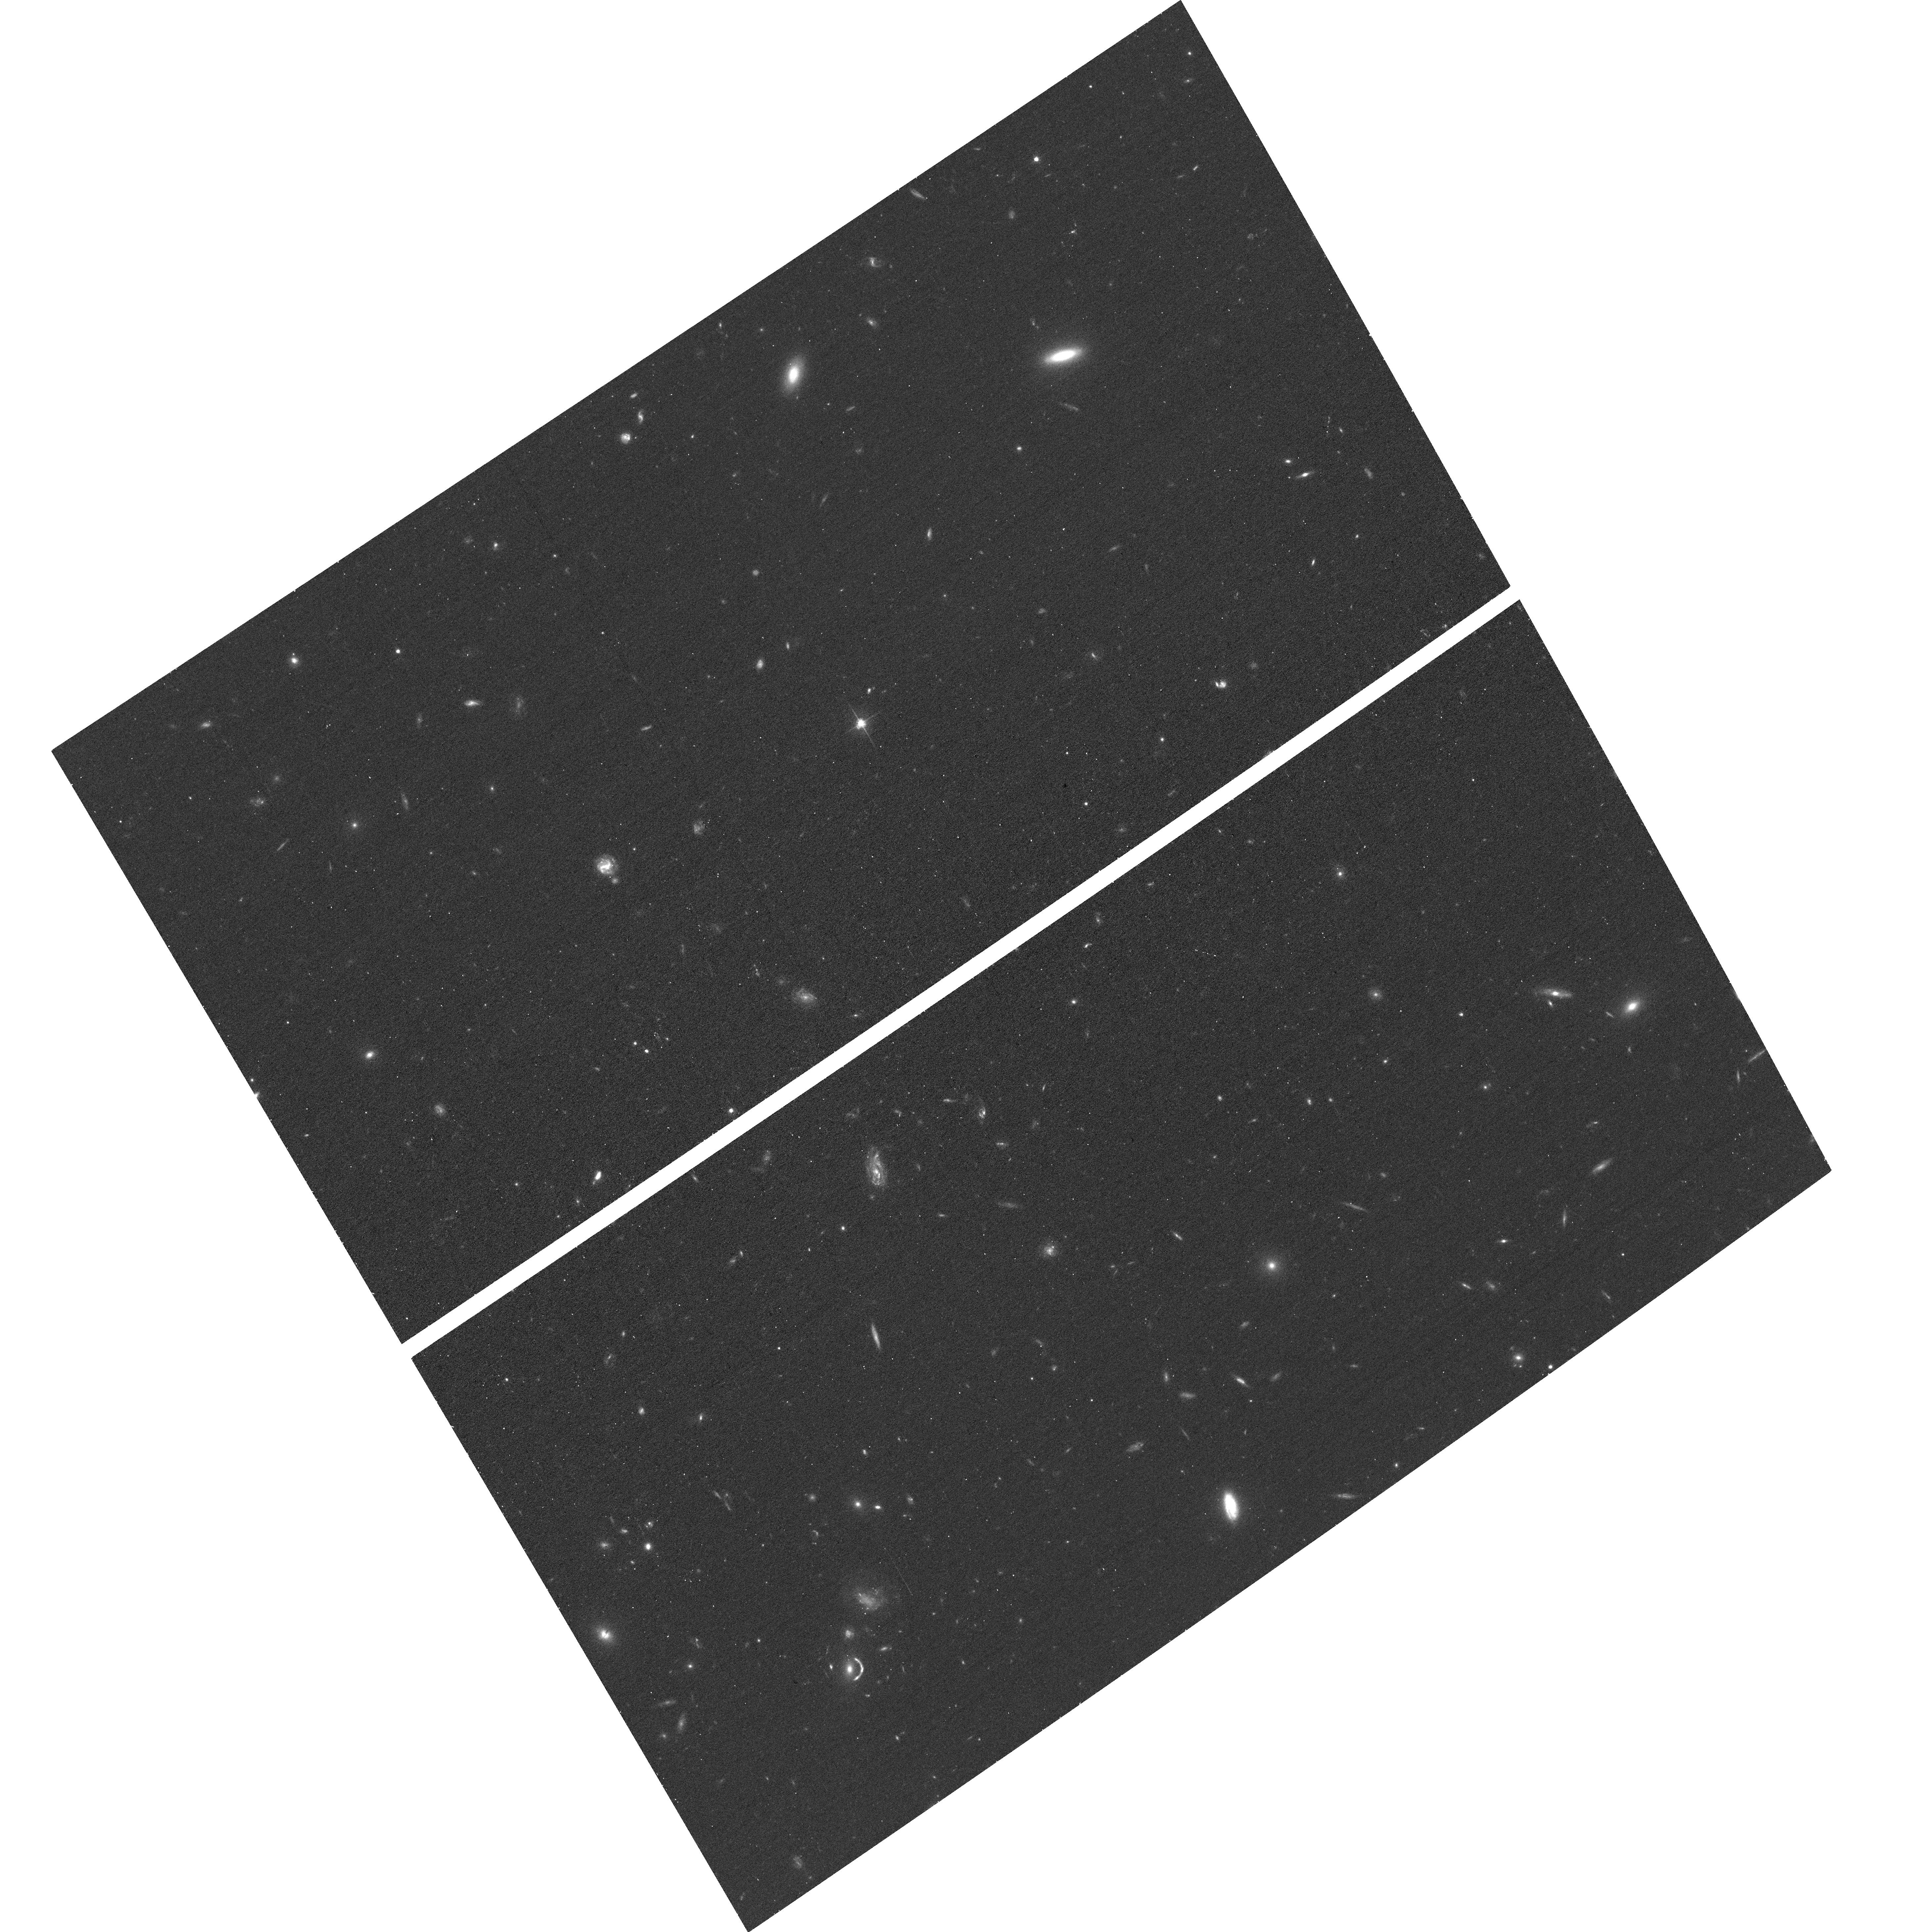
Target: DESJ0337-3152. Instrument: ACS/WFC. Filter: F606W. Exposure: 11 min. Observation ID: hst_17307_28_acs_wfc_f606w_jf5428

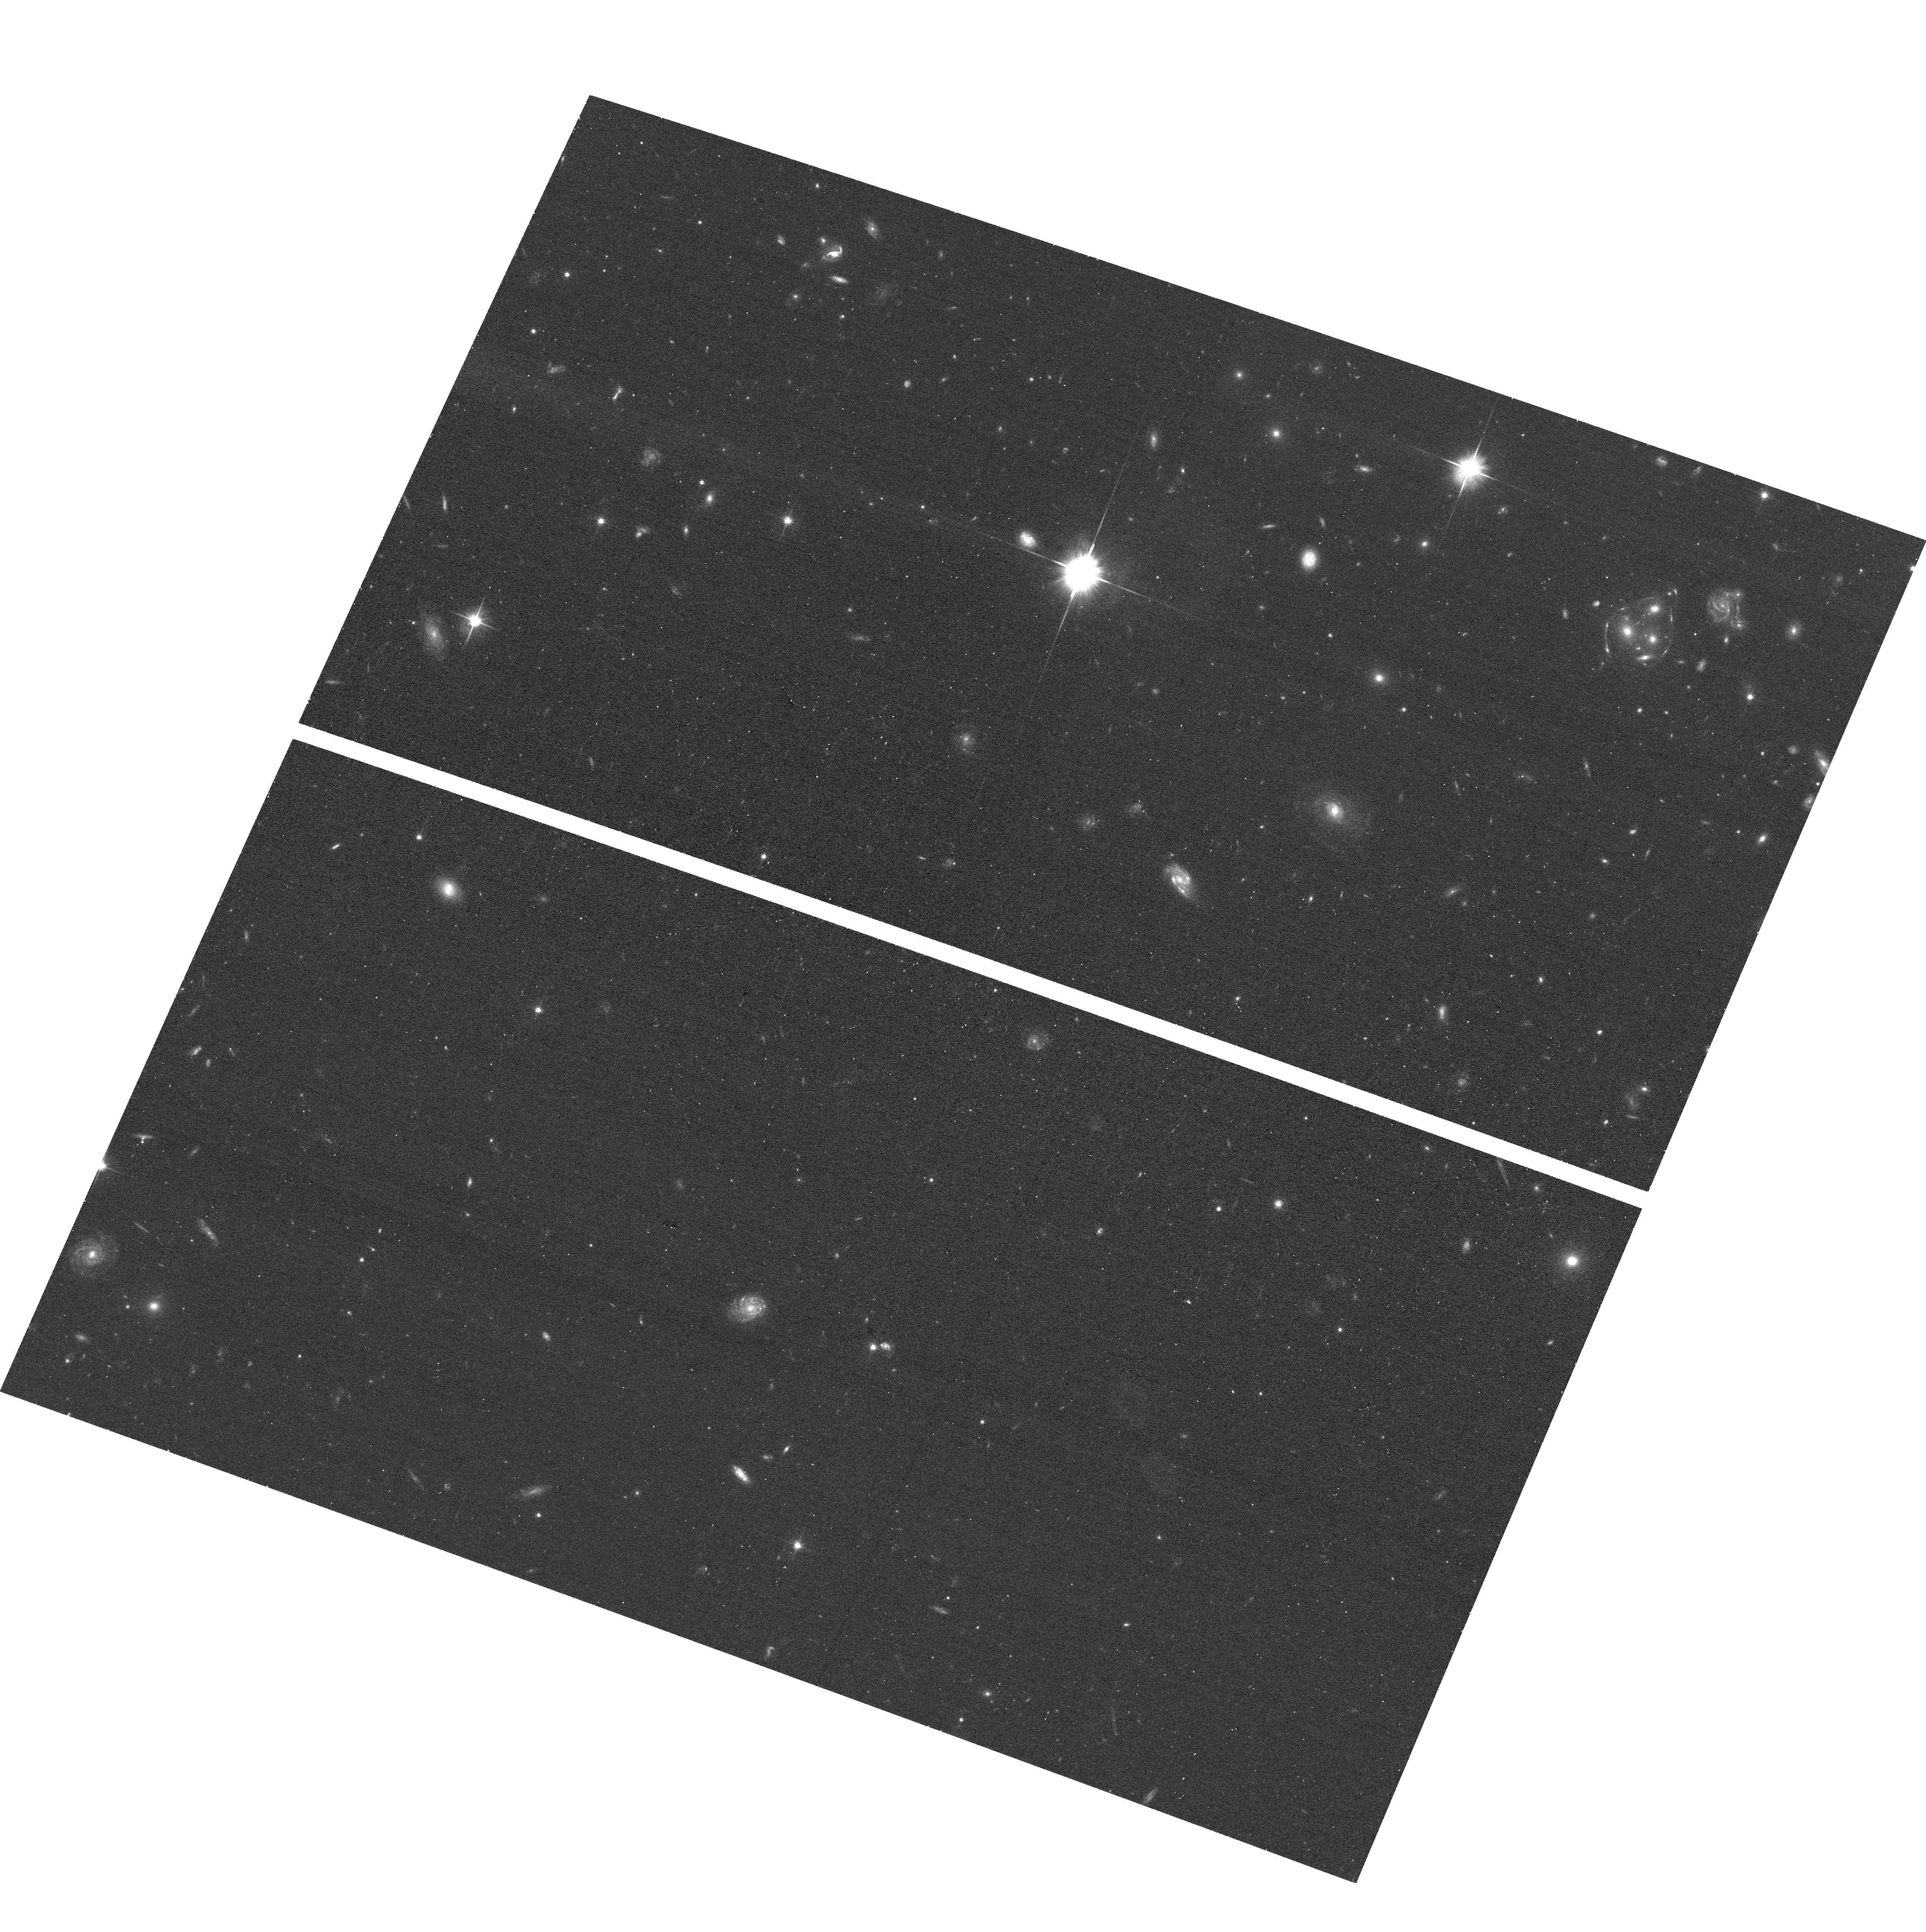
Target: DESJ2106-4411. Instrument: ACS/WFC. Filter: F606W. Exposure: 11 min. Observation ID: hst_17307_38_acs_wfc_f606w_jf5438

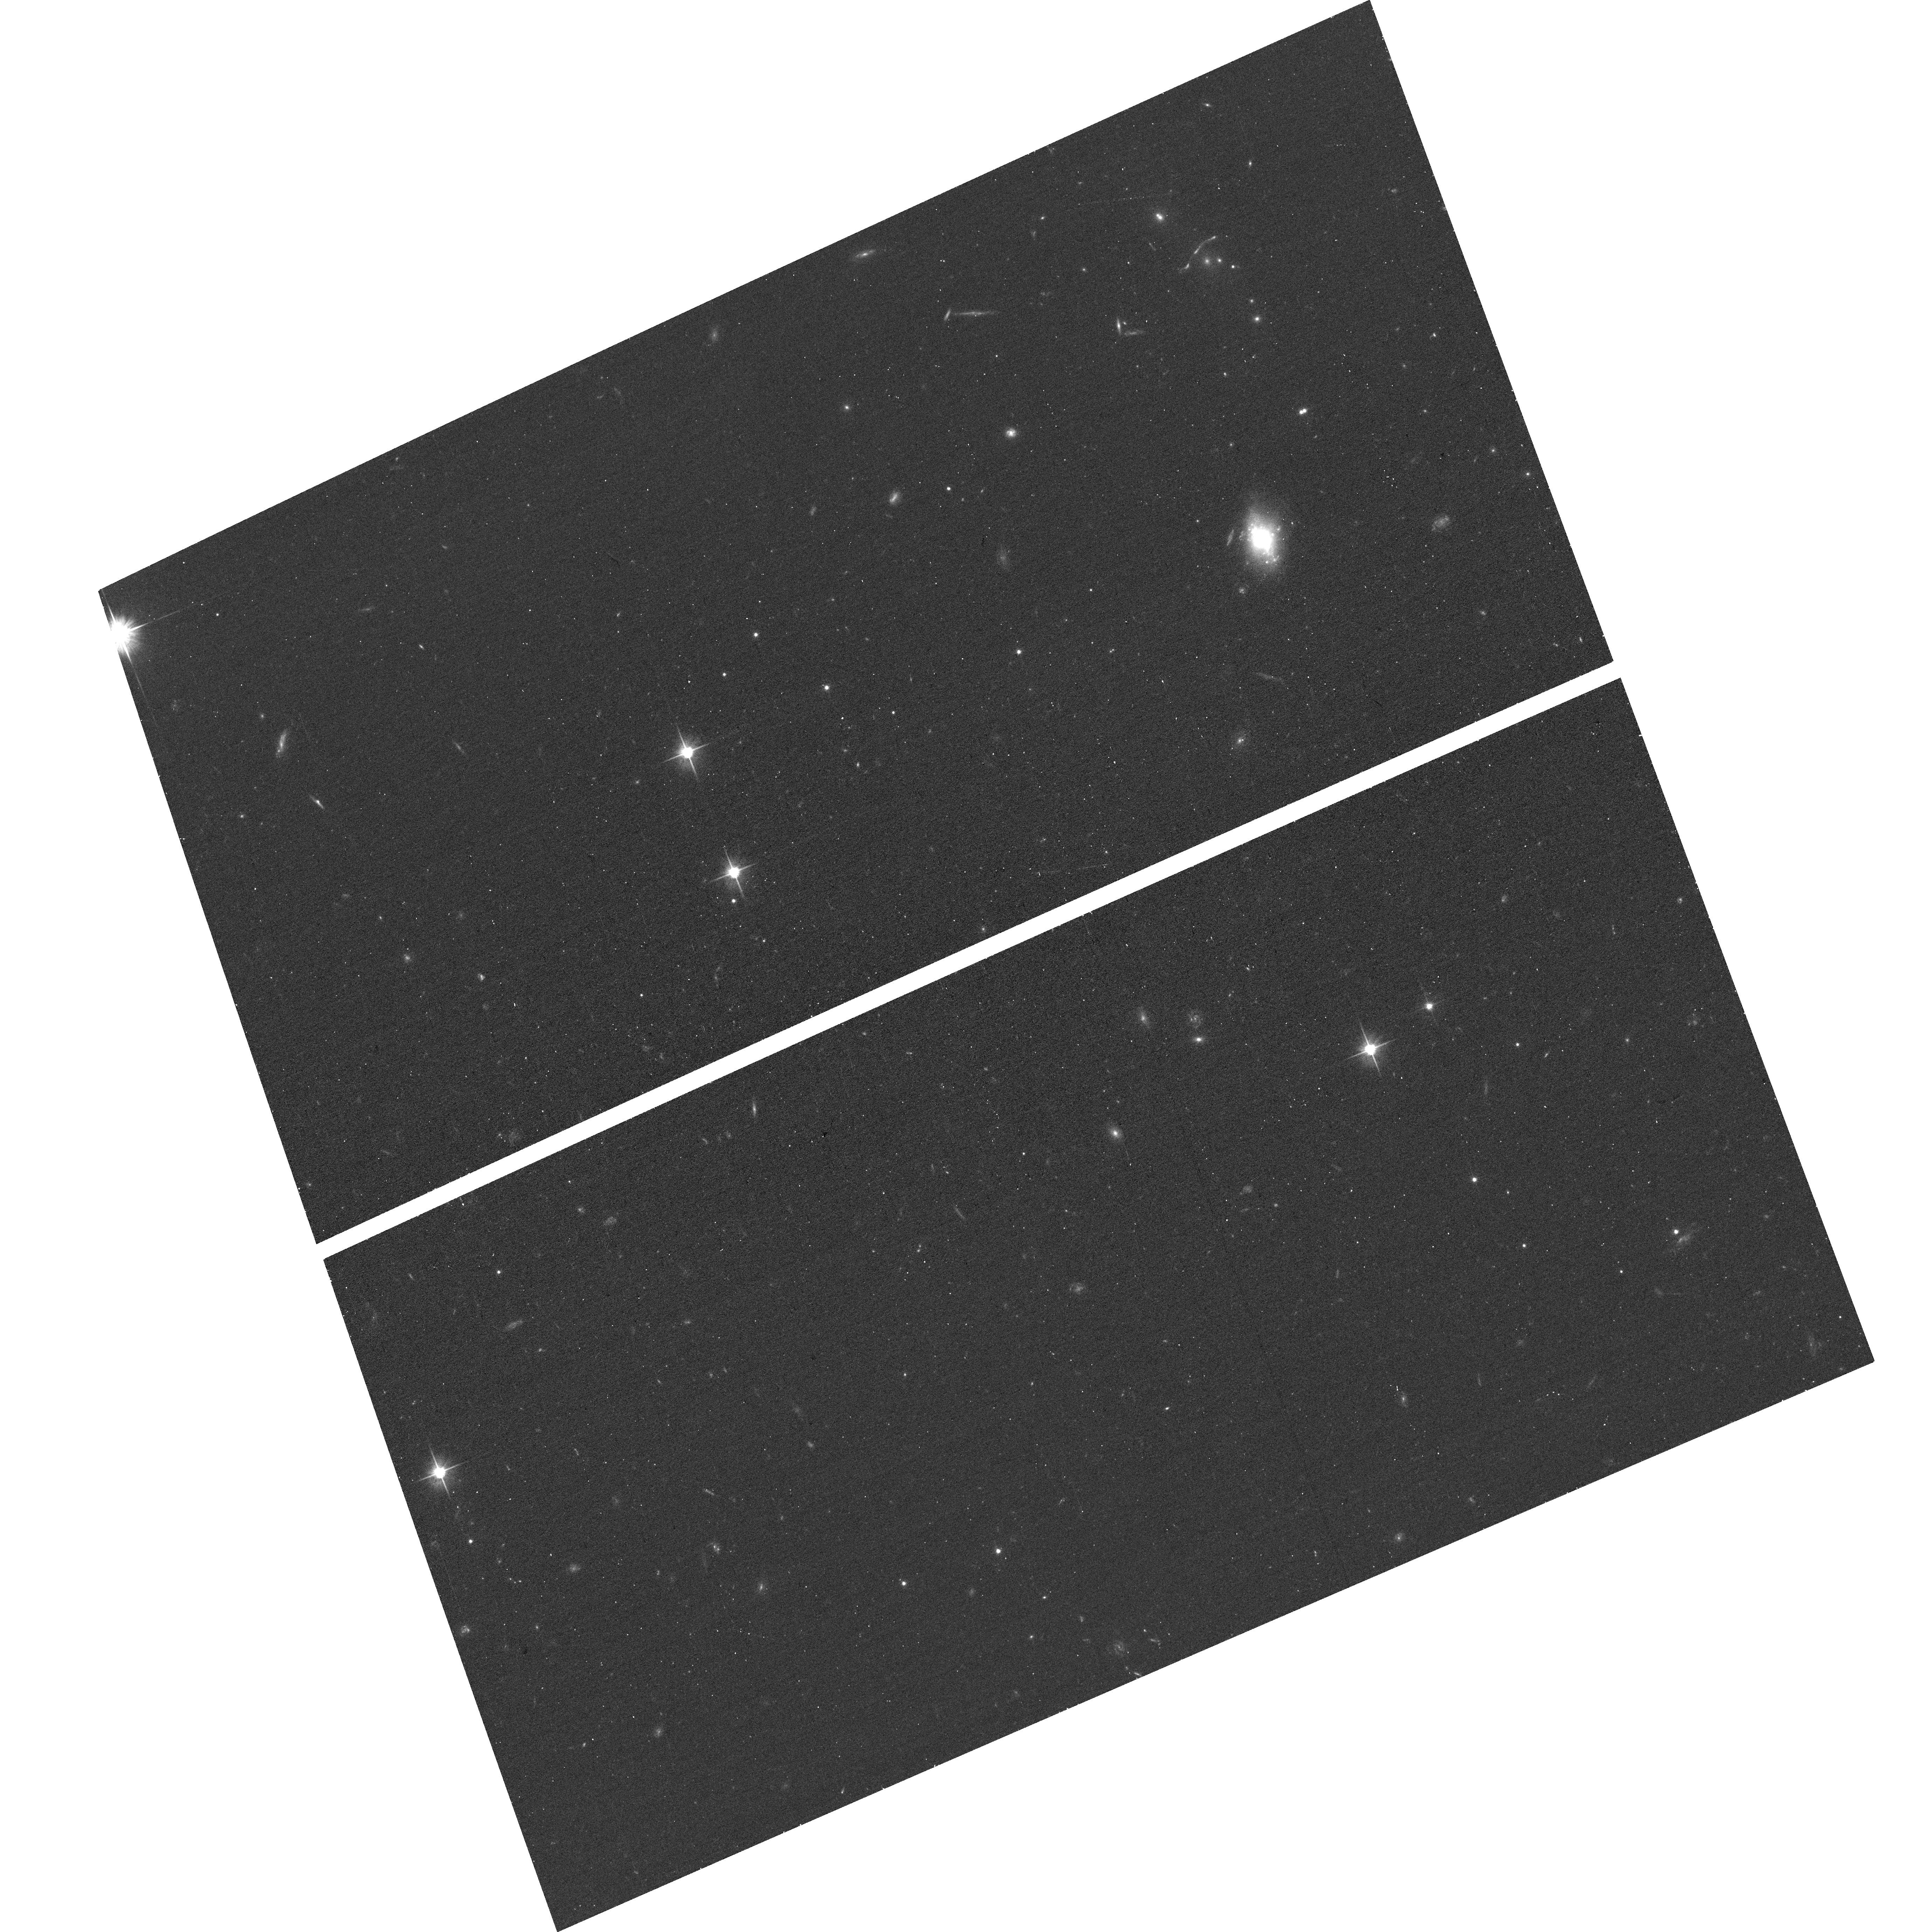
Target: DESJ0117-0527. Instrument: ACS/WFC. Filter: F606W. Exposure: 11 min. Observation ID: hst_17307_2i_acs_wfc_f606w_jf542i

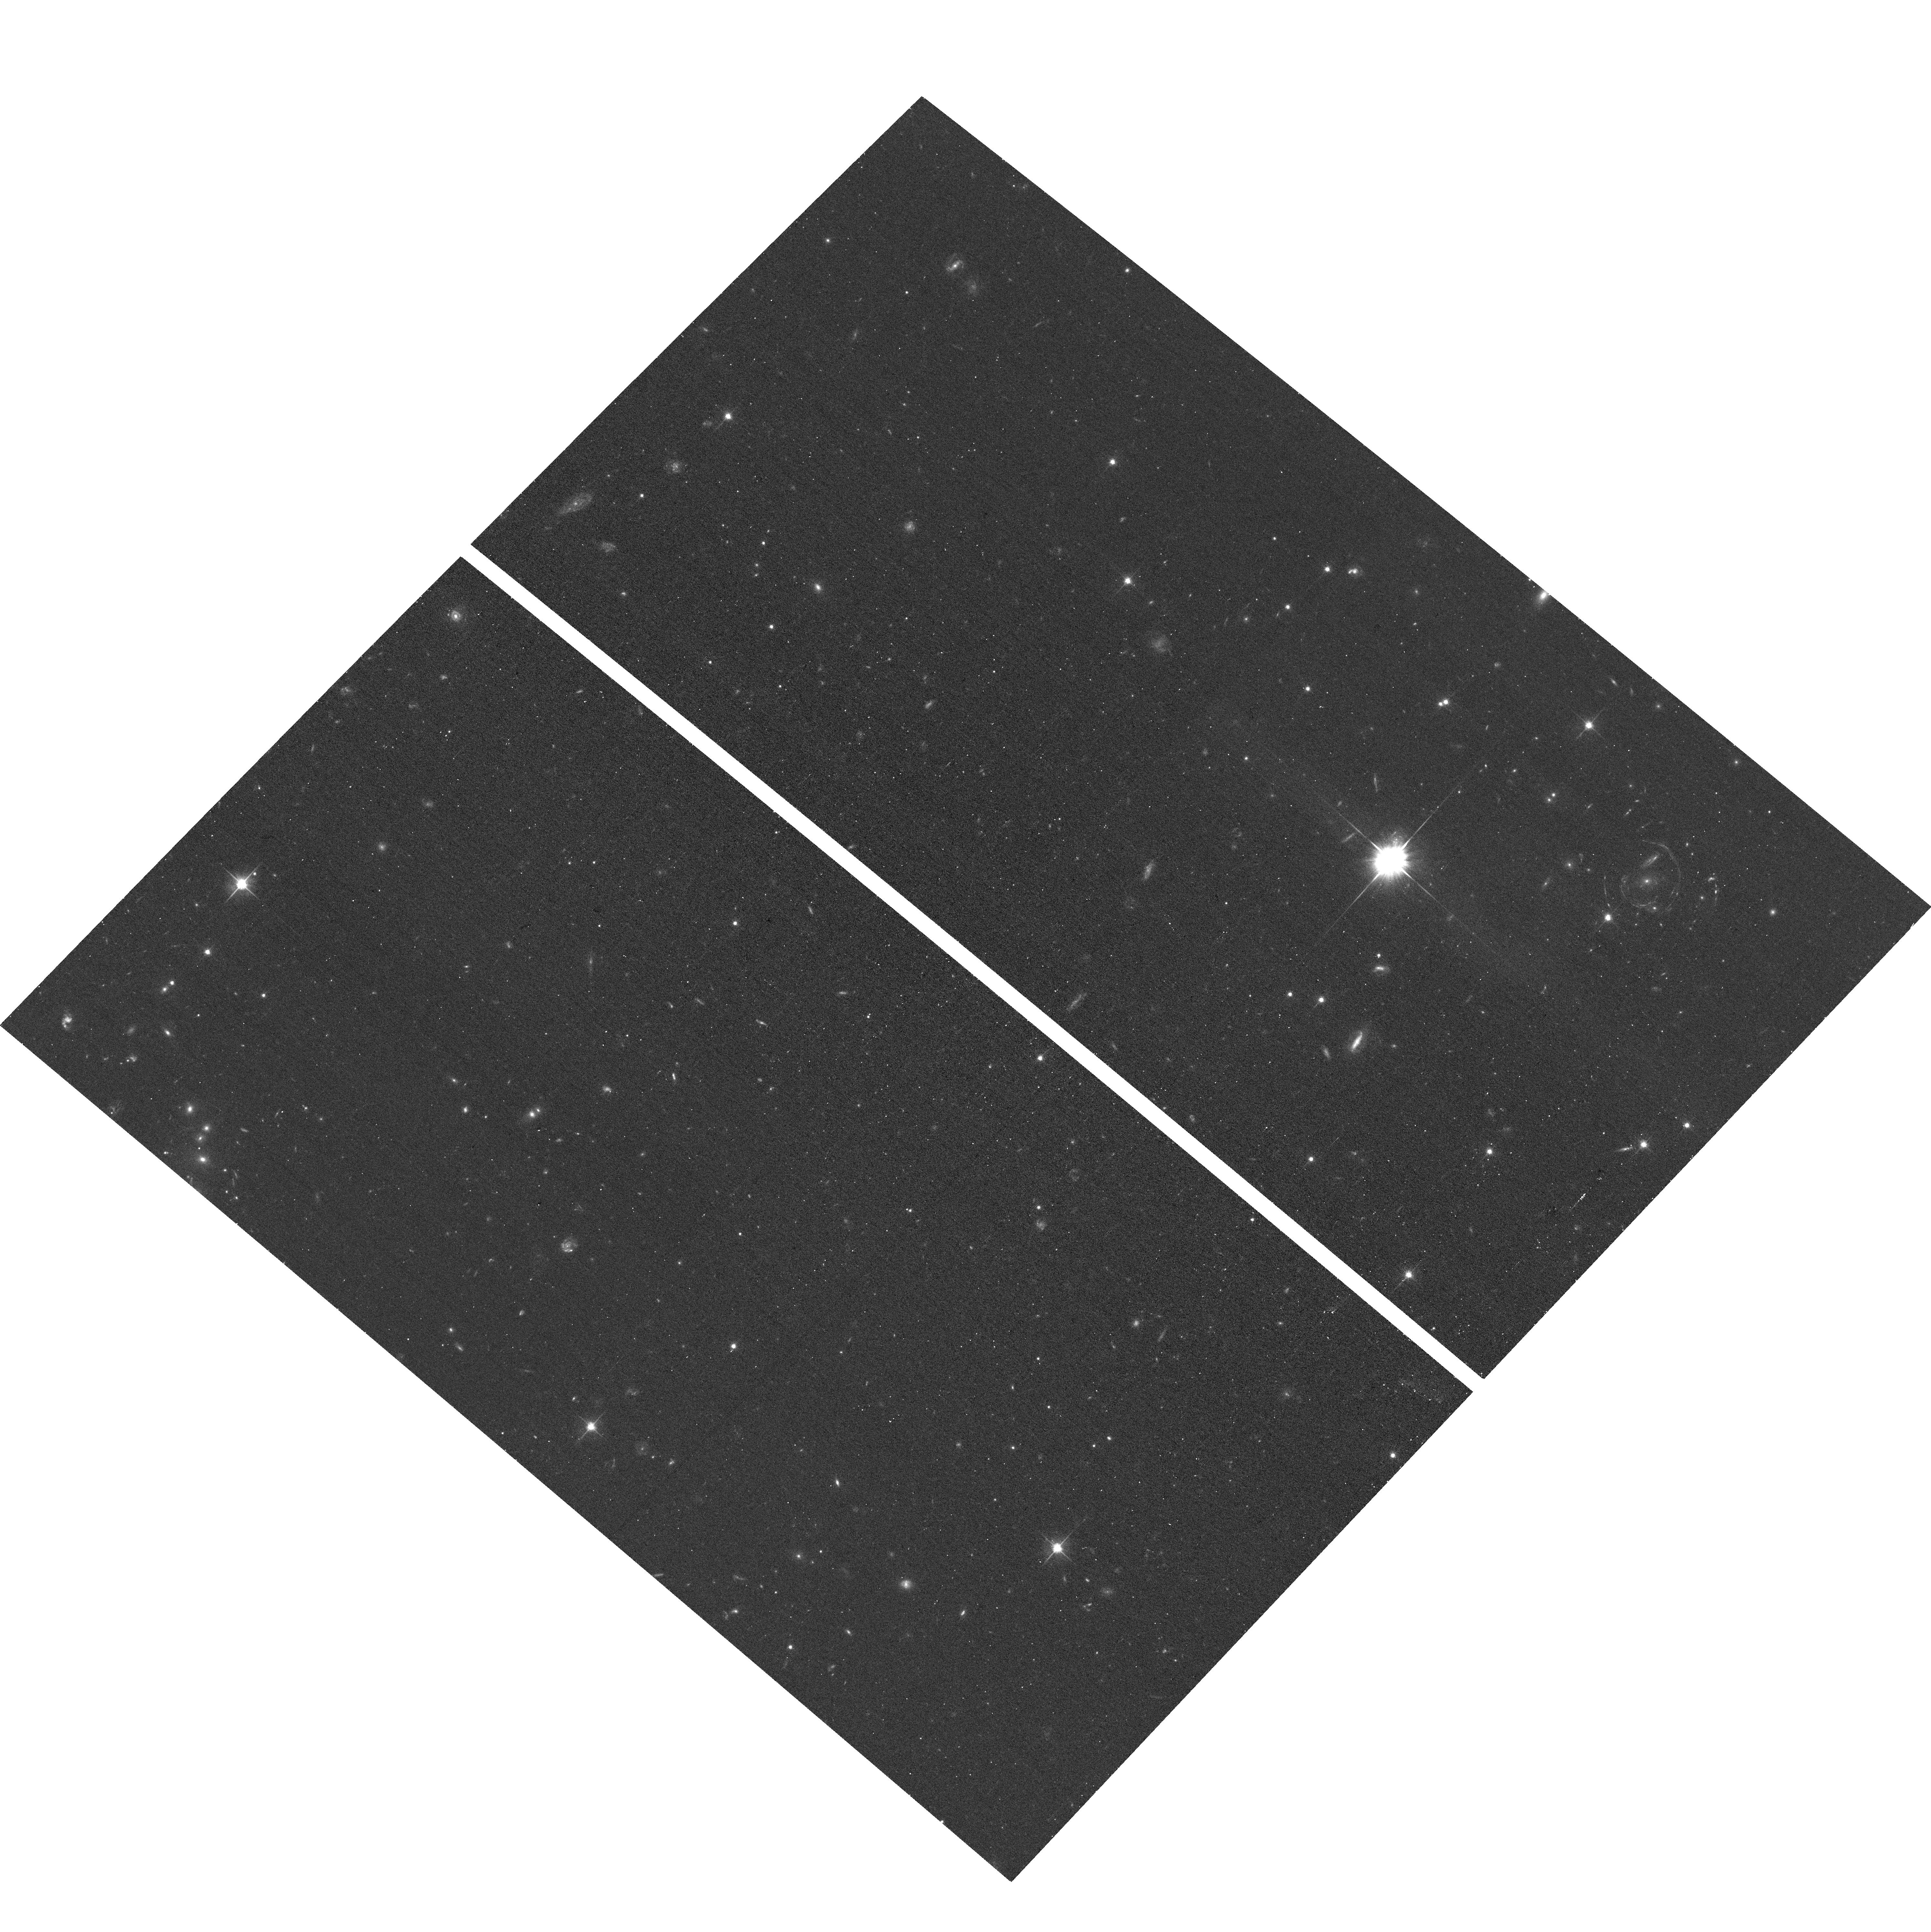
Target: DESJ2127-5149. Instrument: ACS/WFC. Filter: F606W. Exposure: 11 min. Observation ID: hst_17307_4t_acs_wfc_f606w_jf544t

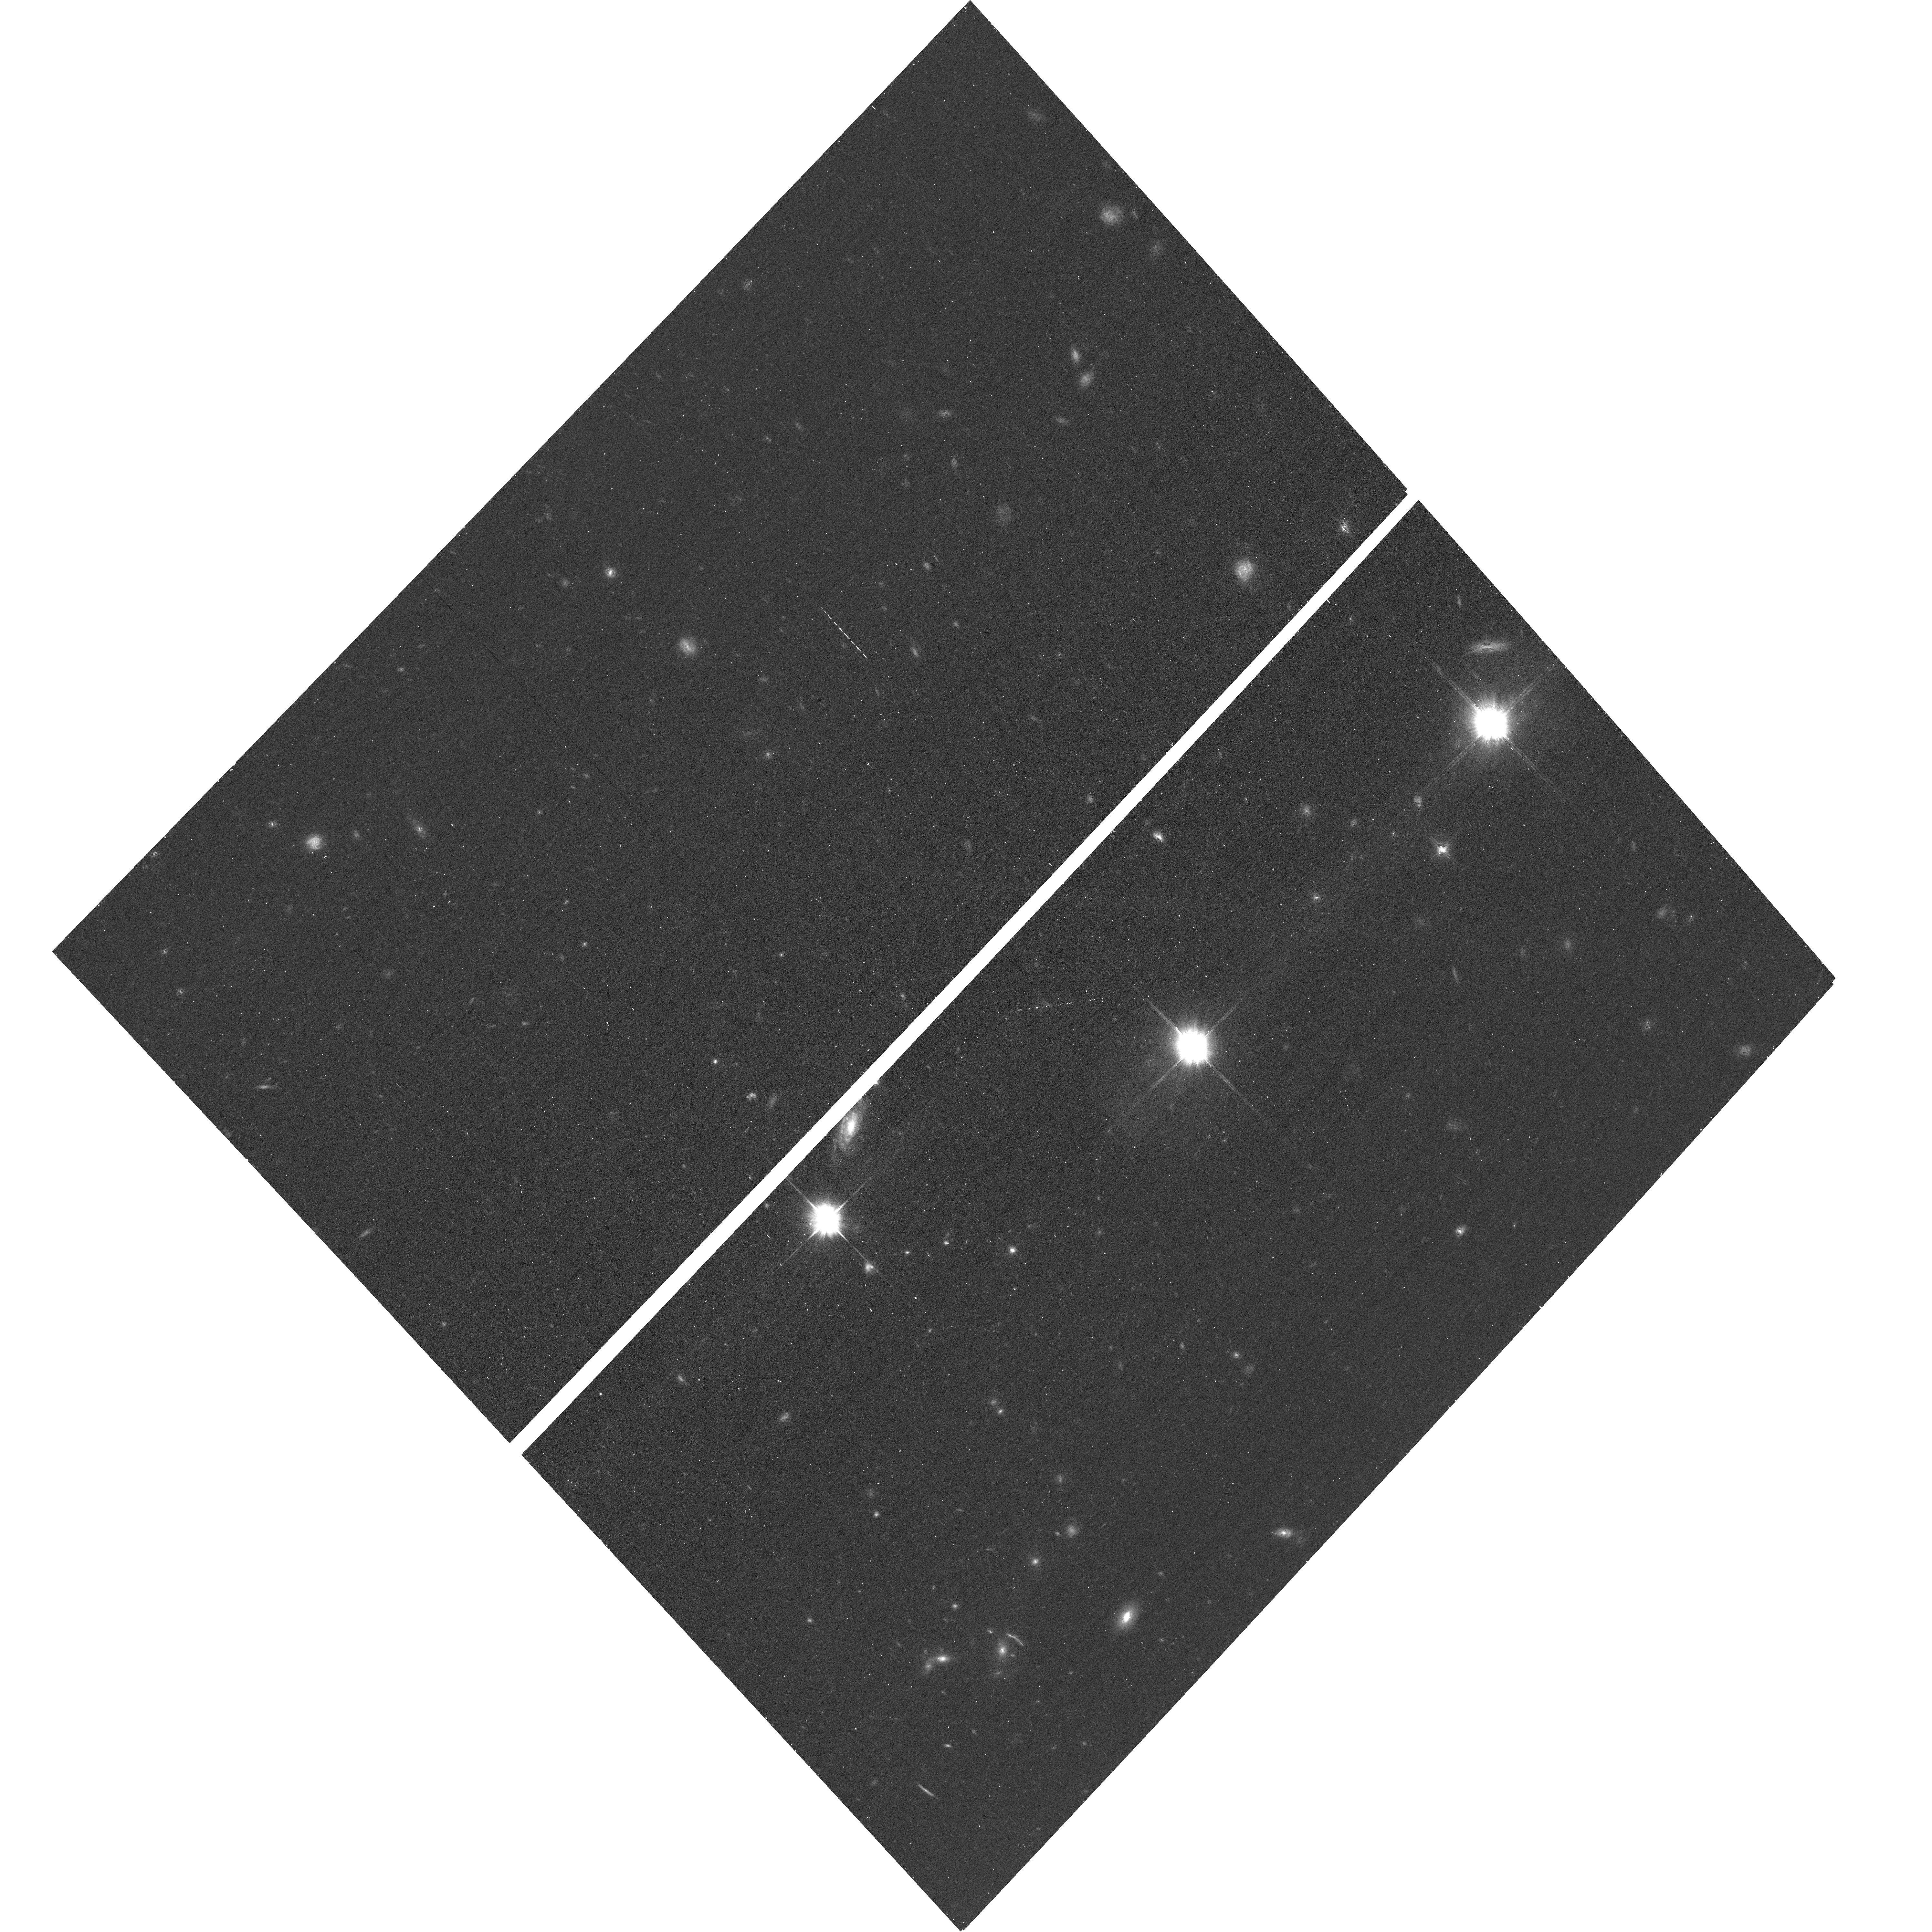
Target: DESI-227.7011+63.0570. Instrument: ACS/WFC. Filter: F606W. Exposure: 11 min. Observation ID: hst_17307_ci_acs_wfc_f606w_jf54ci

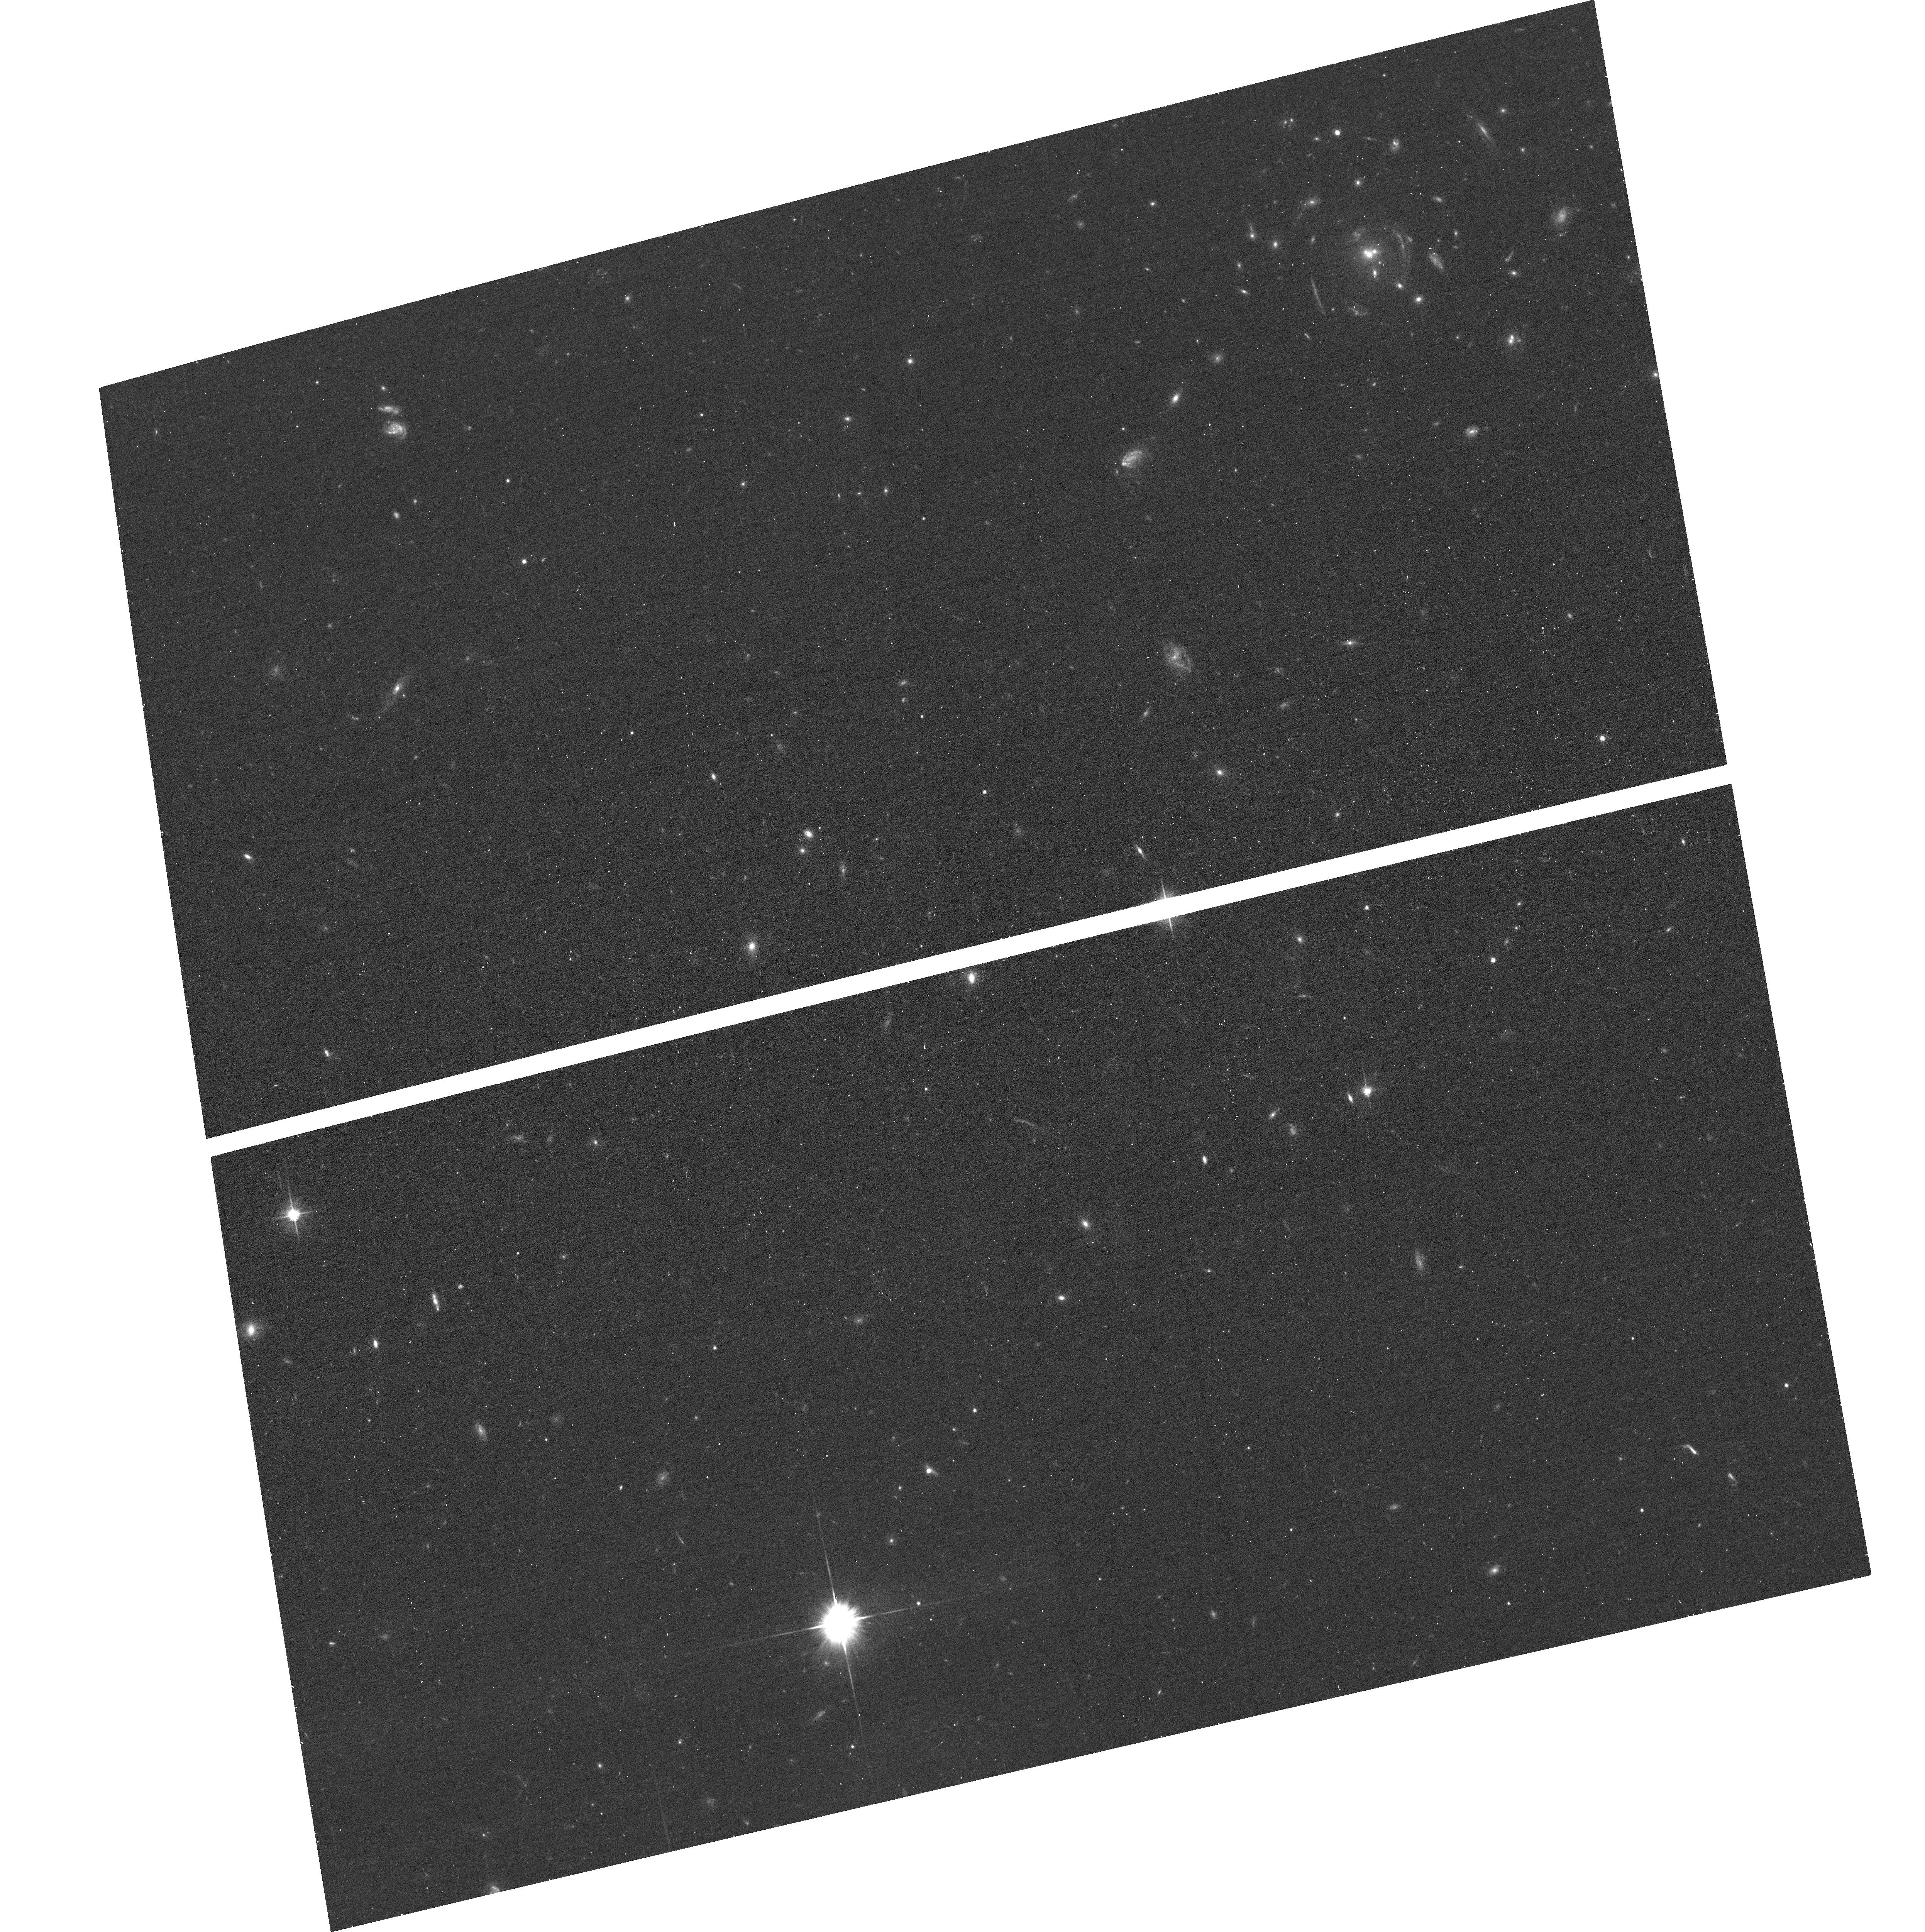
Target: DES2336-5352. Instrument: ACS/WFC. Filter: F606W. Exposure: 11 min. Observation ID: hst_17307_7k_acs_wfc_f606w_jf547k

A Legacy Library of 500 Strong Gravitational Lenses (PI: Tran, Kim-Vy)

We propose to build a comprehensive legacy library of HST imaging for 500 bright strong lenses that span galaxy to cluster-scale halos. Only with an HST GAP program can we deliver to the community a dataset of strong lenses spanning the full range in RA with the highest-resolution optical imaging possible for the foreseeable future. The HST legacy library of lenses will reveal and provide critical observations of rare object classes including supernovae, multi-plane lenses, and giant arcs. The library establishes the gold standard for exploring, analyzing, and calibrating existing and upcoming wide-field imaging. The strong gravitational lenses are selected primarily from the AGEL survey based on DES imaging. We supplement with systems from existing surveys to improve sky coverage in the northern hemisphere, increase the number of cluster-mass halos, and increase the number of deflectors at z_defl>0.8. All of the targeted systems have robust photometric redshifts for the foreground deflector, and most also have spectrosopic redshifts from existing and ongoing ground-based observing campaigns.